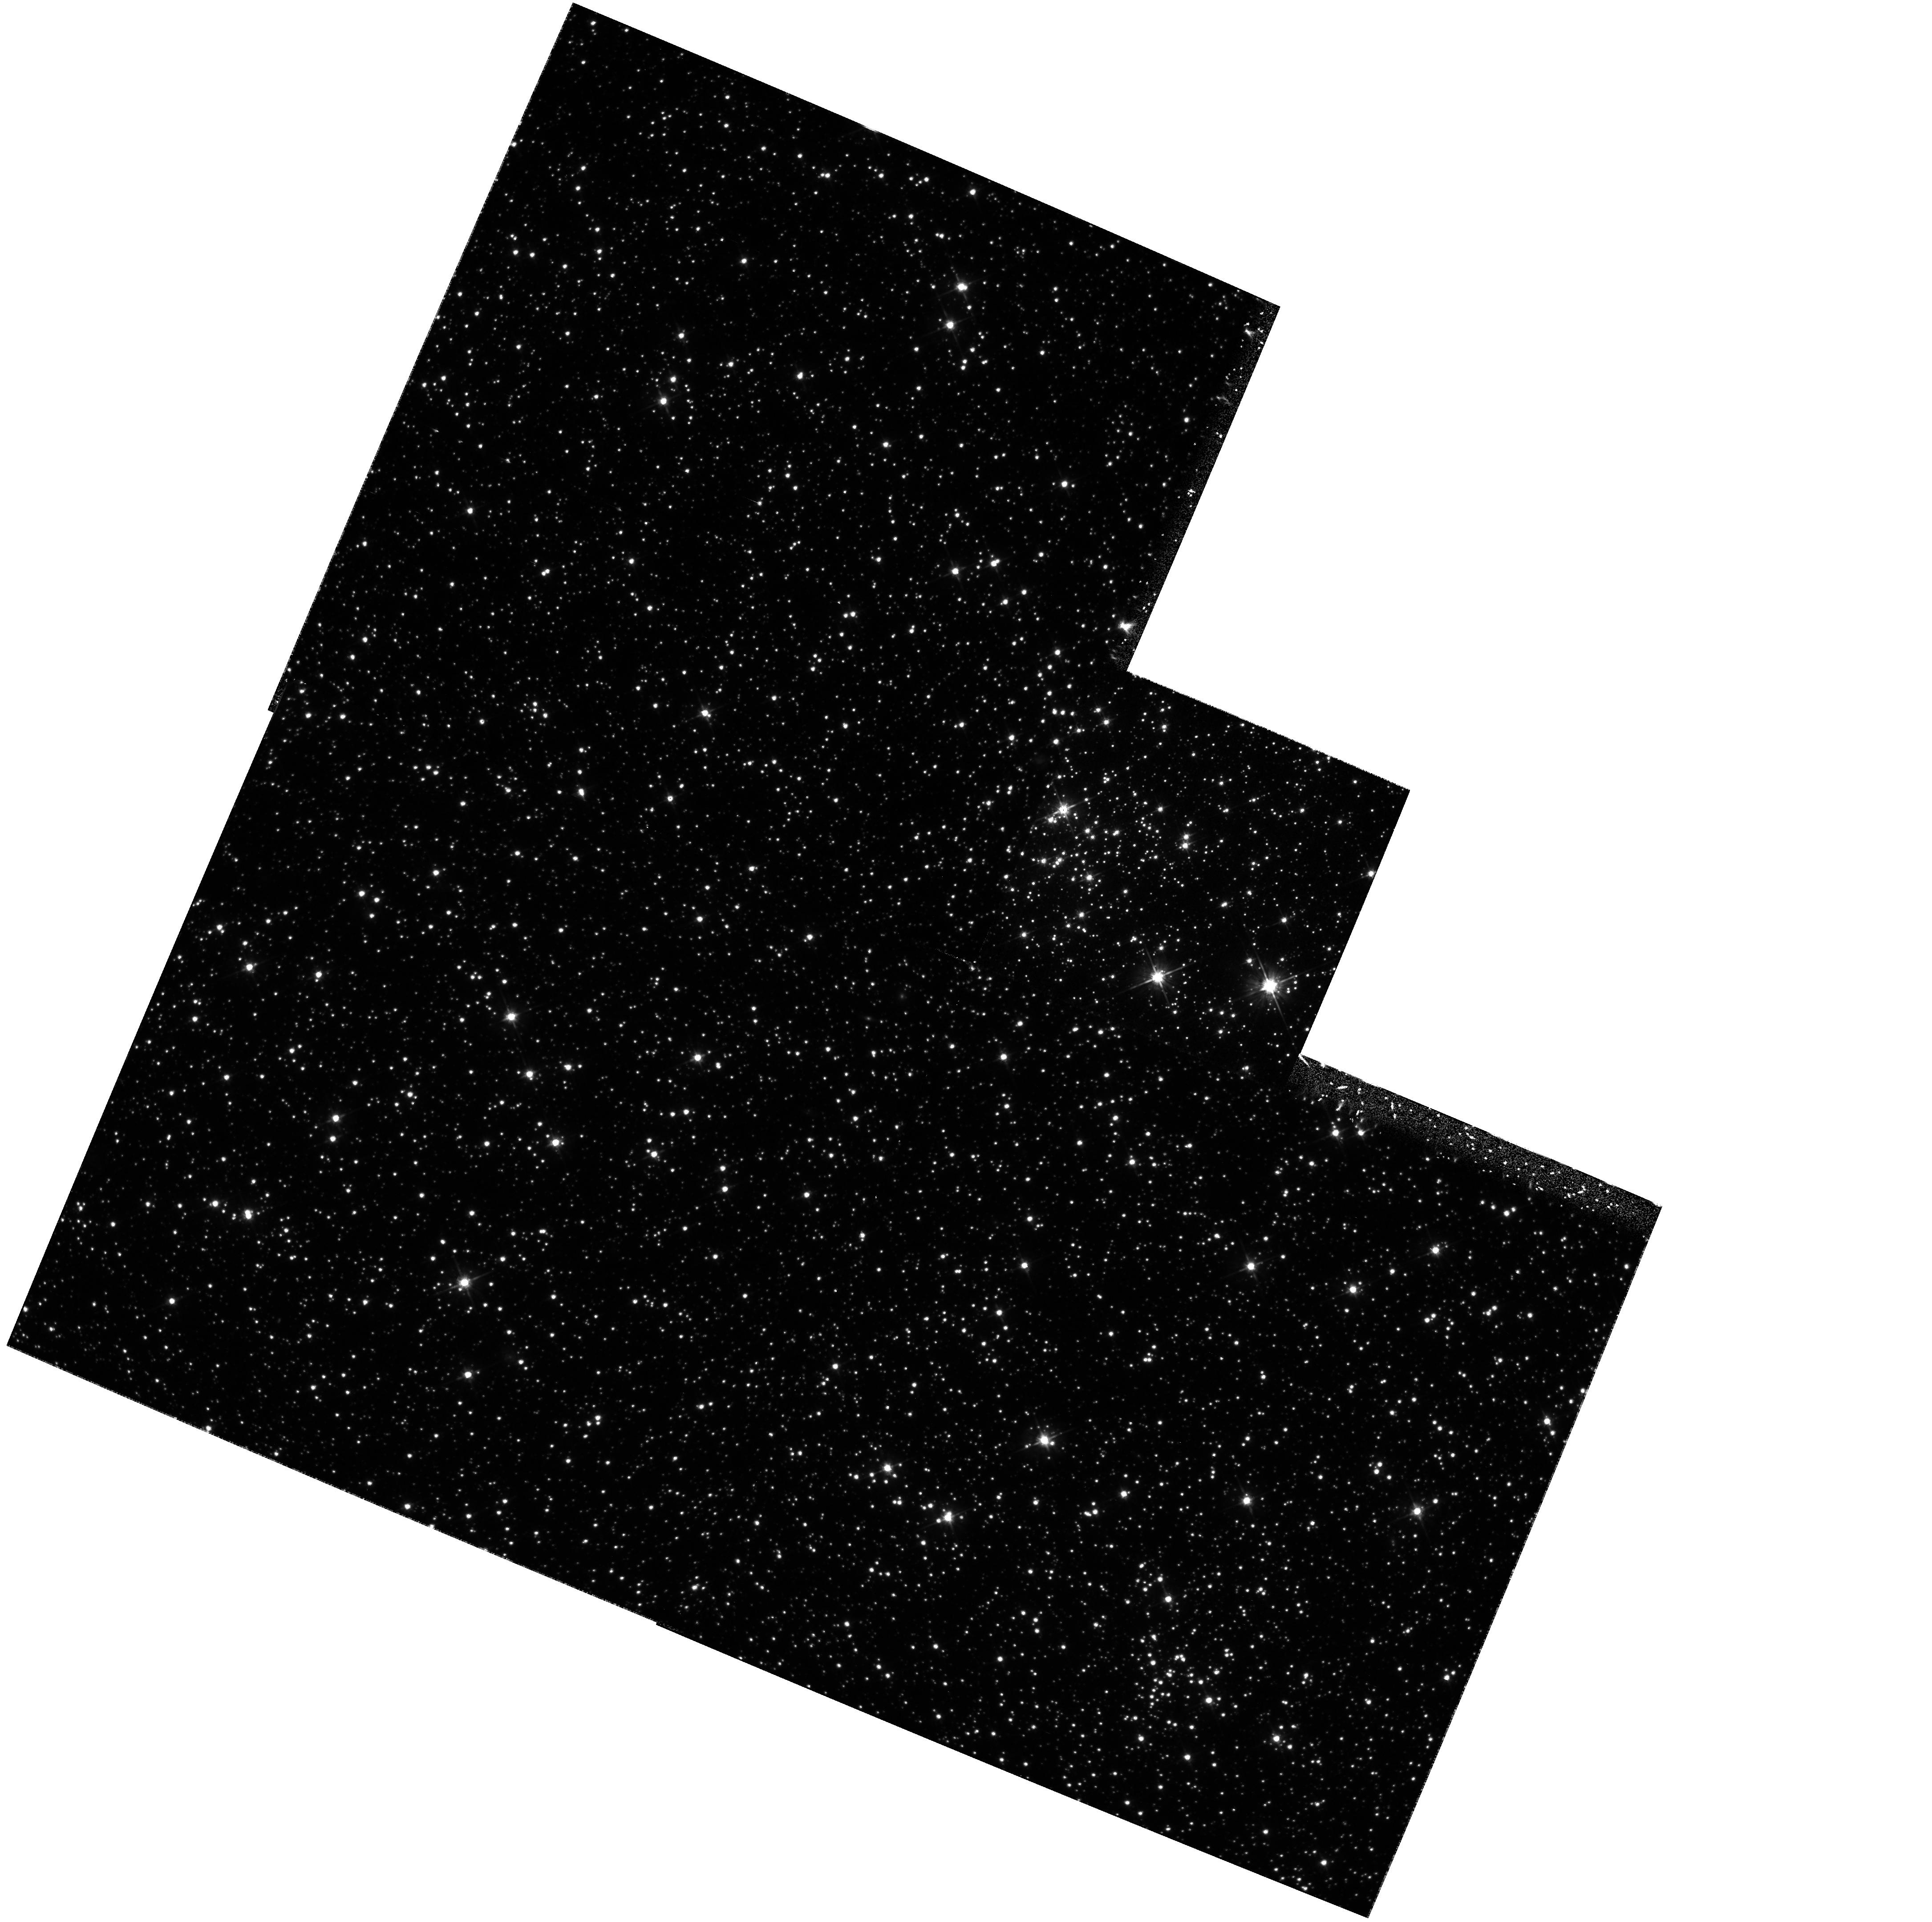
Target: SMC-L31. Instrument: WFPC2/PC. Filter: F555W. Exposure: 1.5 h. Observation ID: hst_6860_01_wfpc2_pc_f555w_u46c01

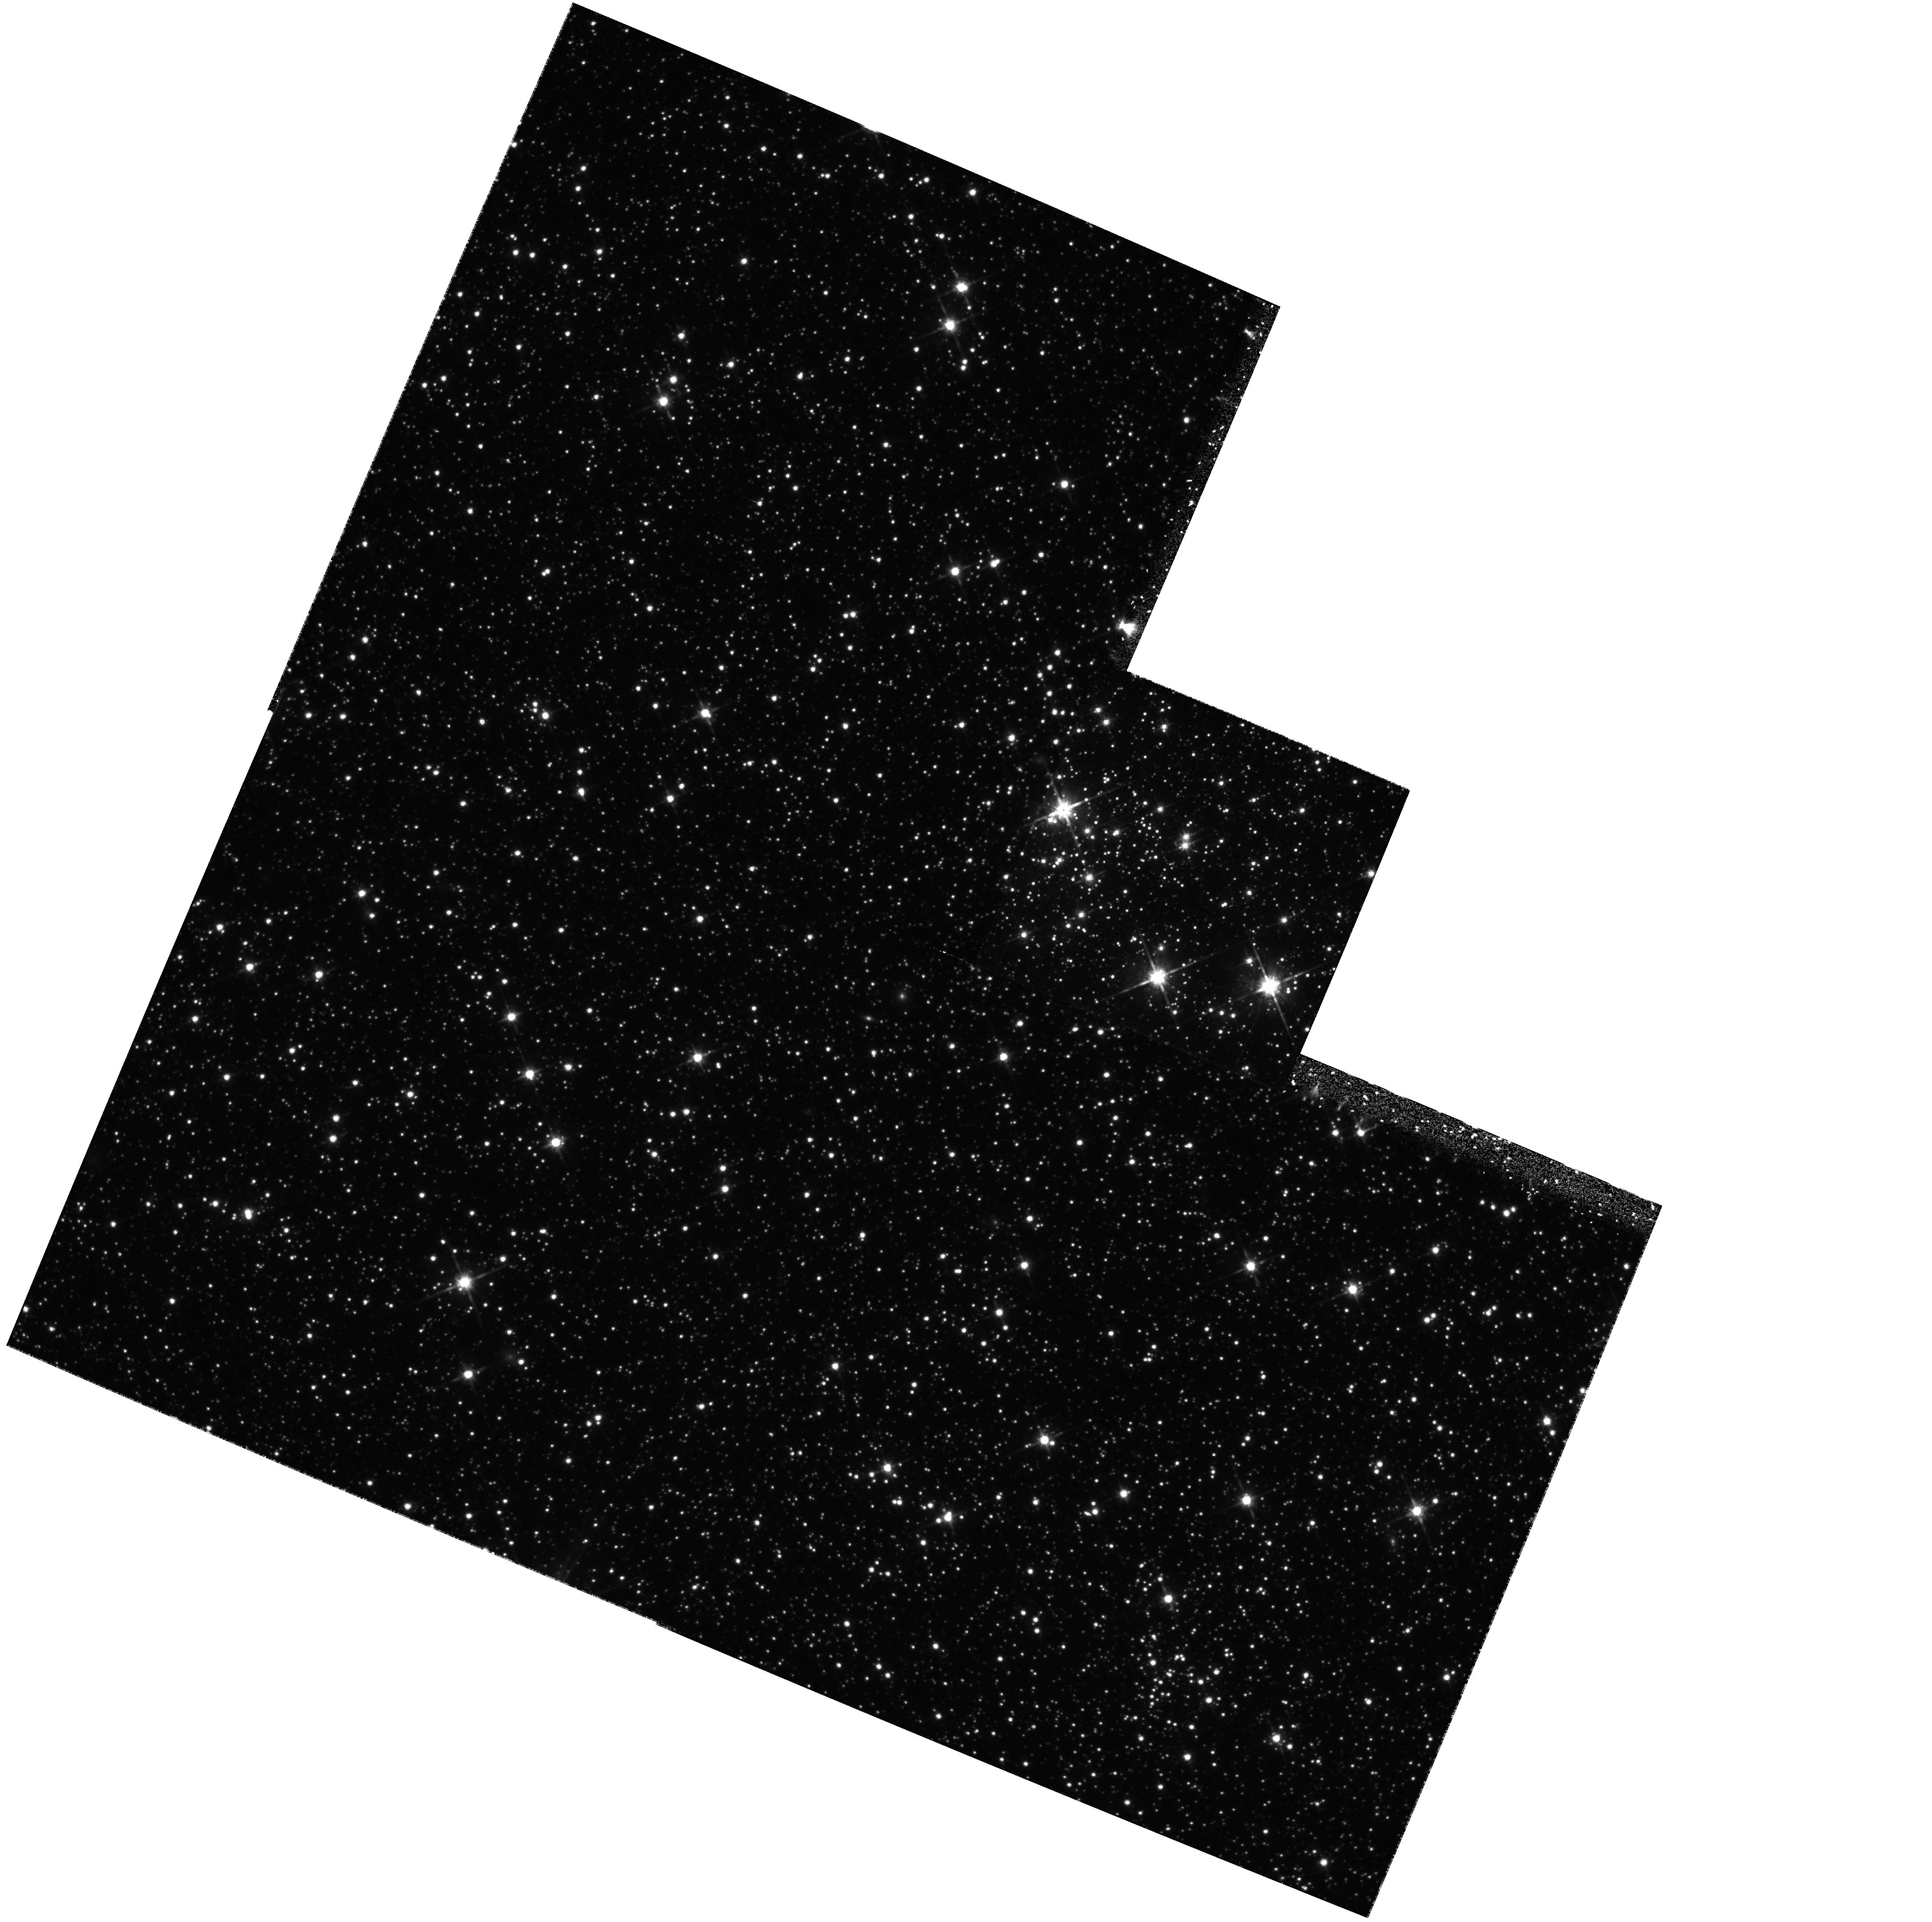
Target: SMC-L31. Instrument: WFPC2/PC. Filter: F814W. Exposure: 1.6 h. Observation ID: hst_6860_01_wfpc2_pc_f814w_u46c01

STELLAR POPULATIONS IN THE SMC (PI: Trauger, John)

The Magellanic Clouds (MC) are the nearest major galaxies and therefore afford unique opportunities for studies of stellar populations and star formation histories through observations of color-magnitude diagrams (CMDs; e.g. Bertelli et al. 1992, ApJ, 388, 400). In this program we extend HST WFPC2 studies of low mass stars in the LMC through observations of a field in the SMC which is near the bar. The resulting CMDs will be modelled using isochrones such as those by Bergbusch & Vandenberg (1992, ApJS, 81, 163) to recover the lower stellar IMF and to search for the signatures of episodic star formation in these galaxies.